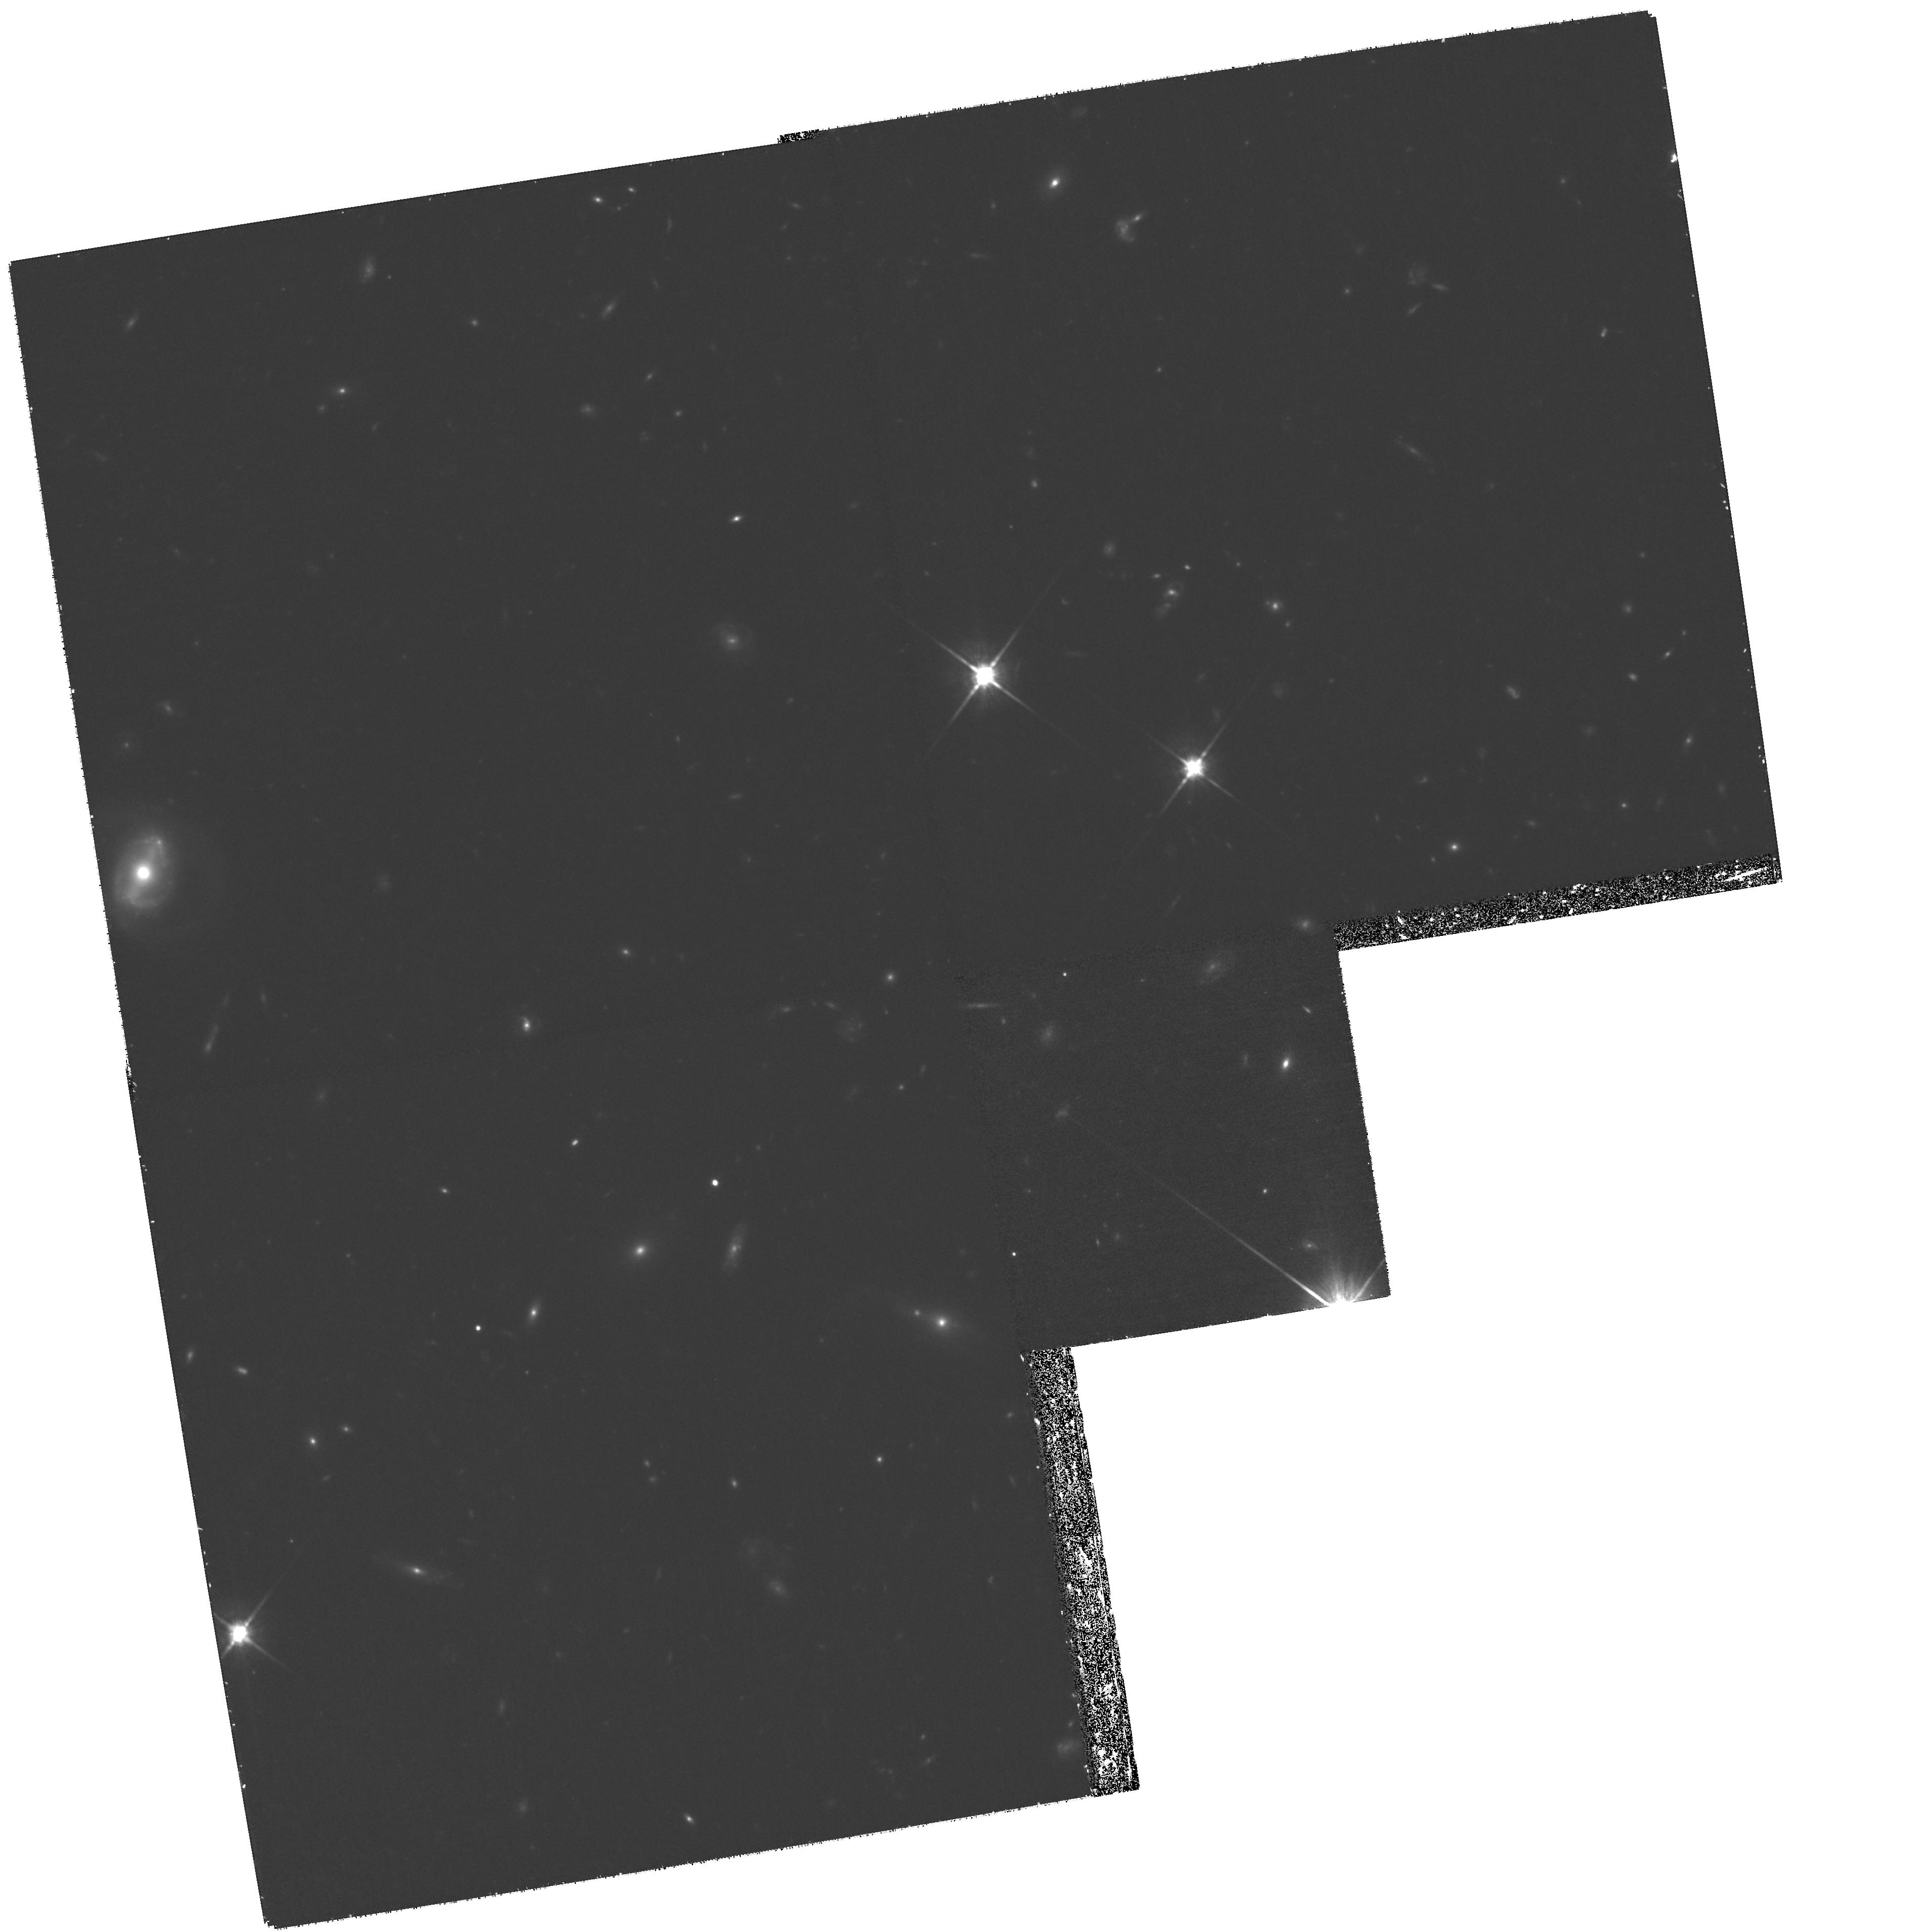
Target: LOCKMAN-B3. Instrument: WFPC2/PC. Filter: F814W. Exposure: 1.9 h. Observation ID: hst_11967_12_wfpc2_pc_f814w_ub9t12

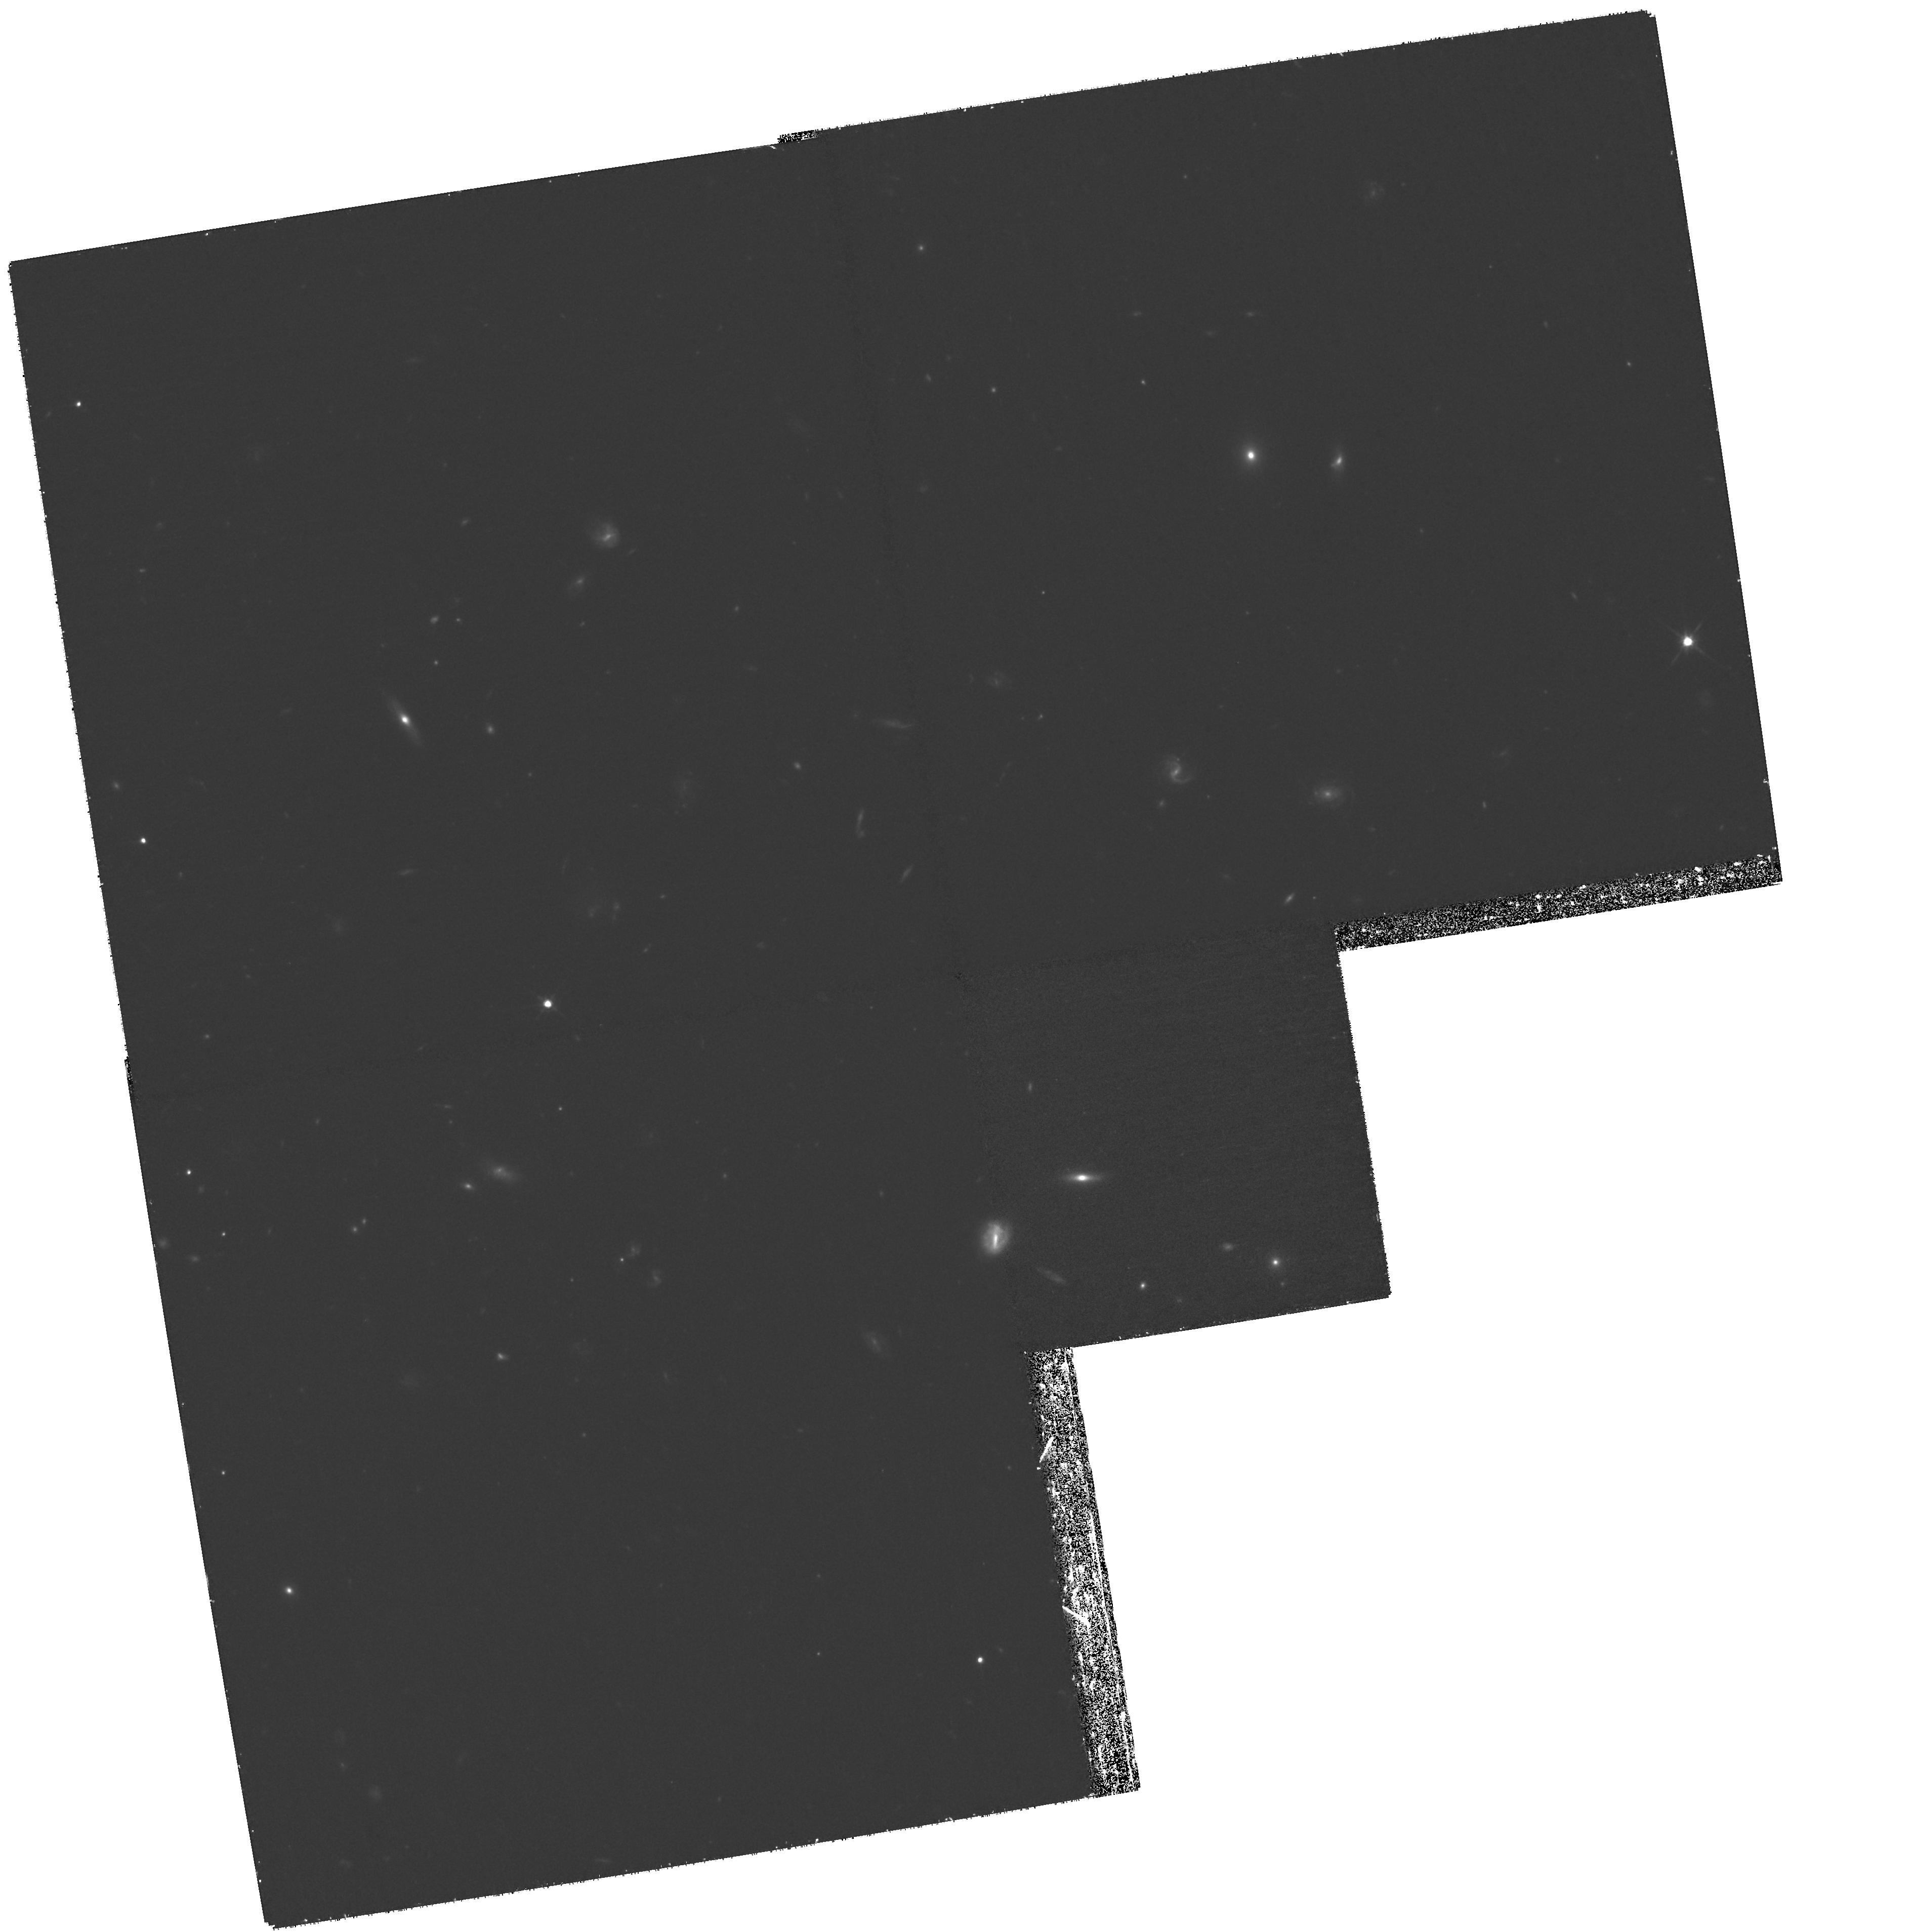
Target: LOCKMAN-D2. Instrument: WFPC2/PC. Filter: F814W. Exposure: 1.9 h. Observation ID: hst_11967_36_wfpc2_pc_f814w_ub9t36

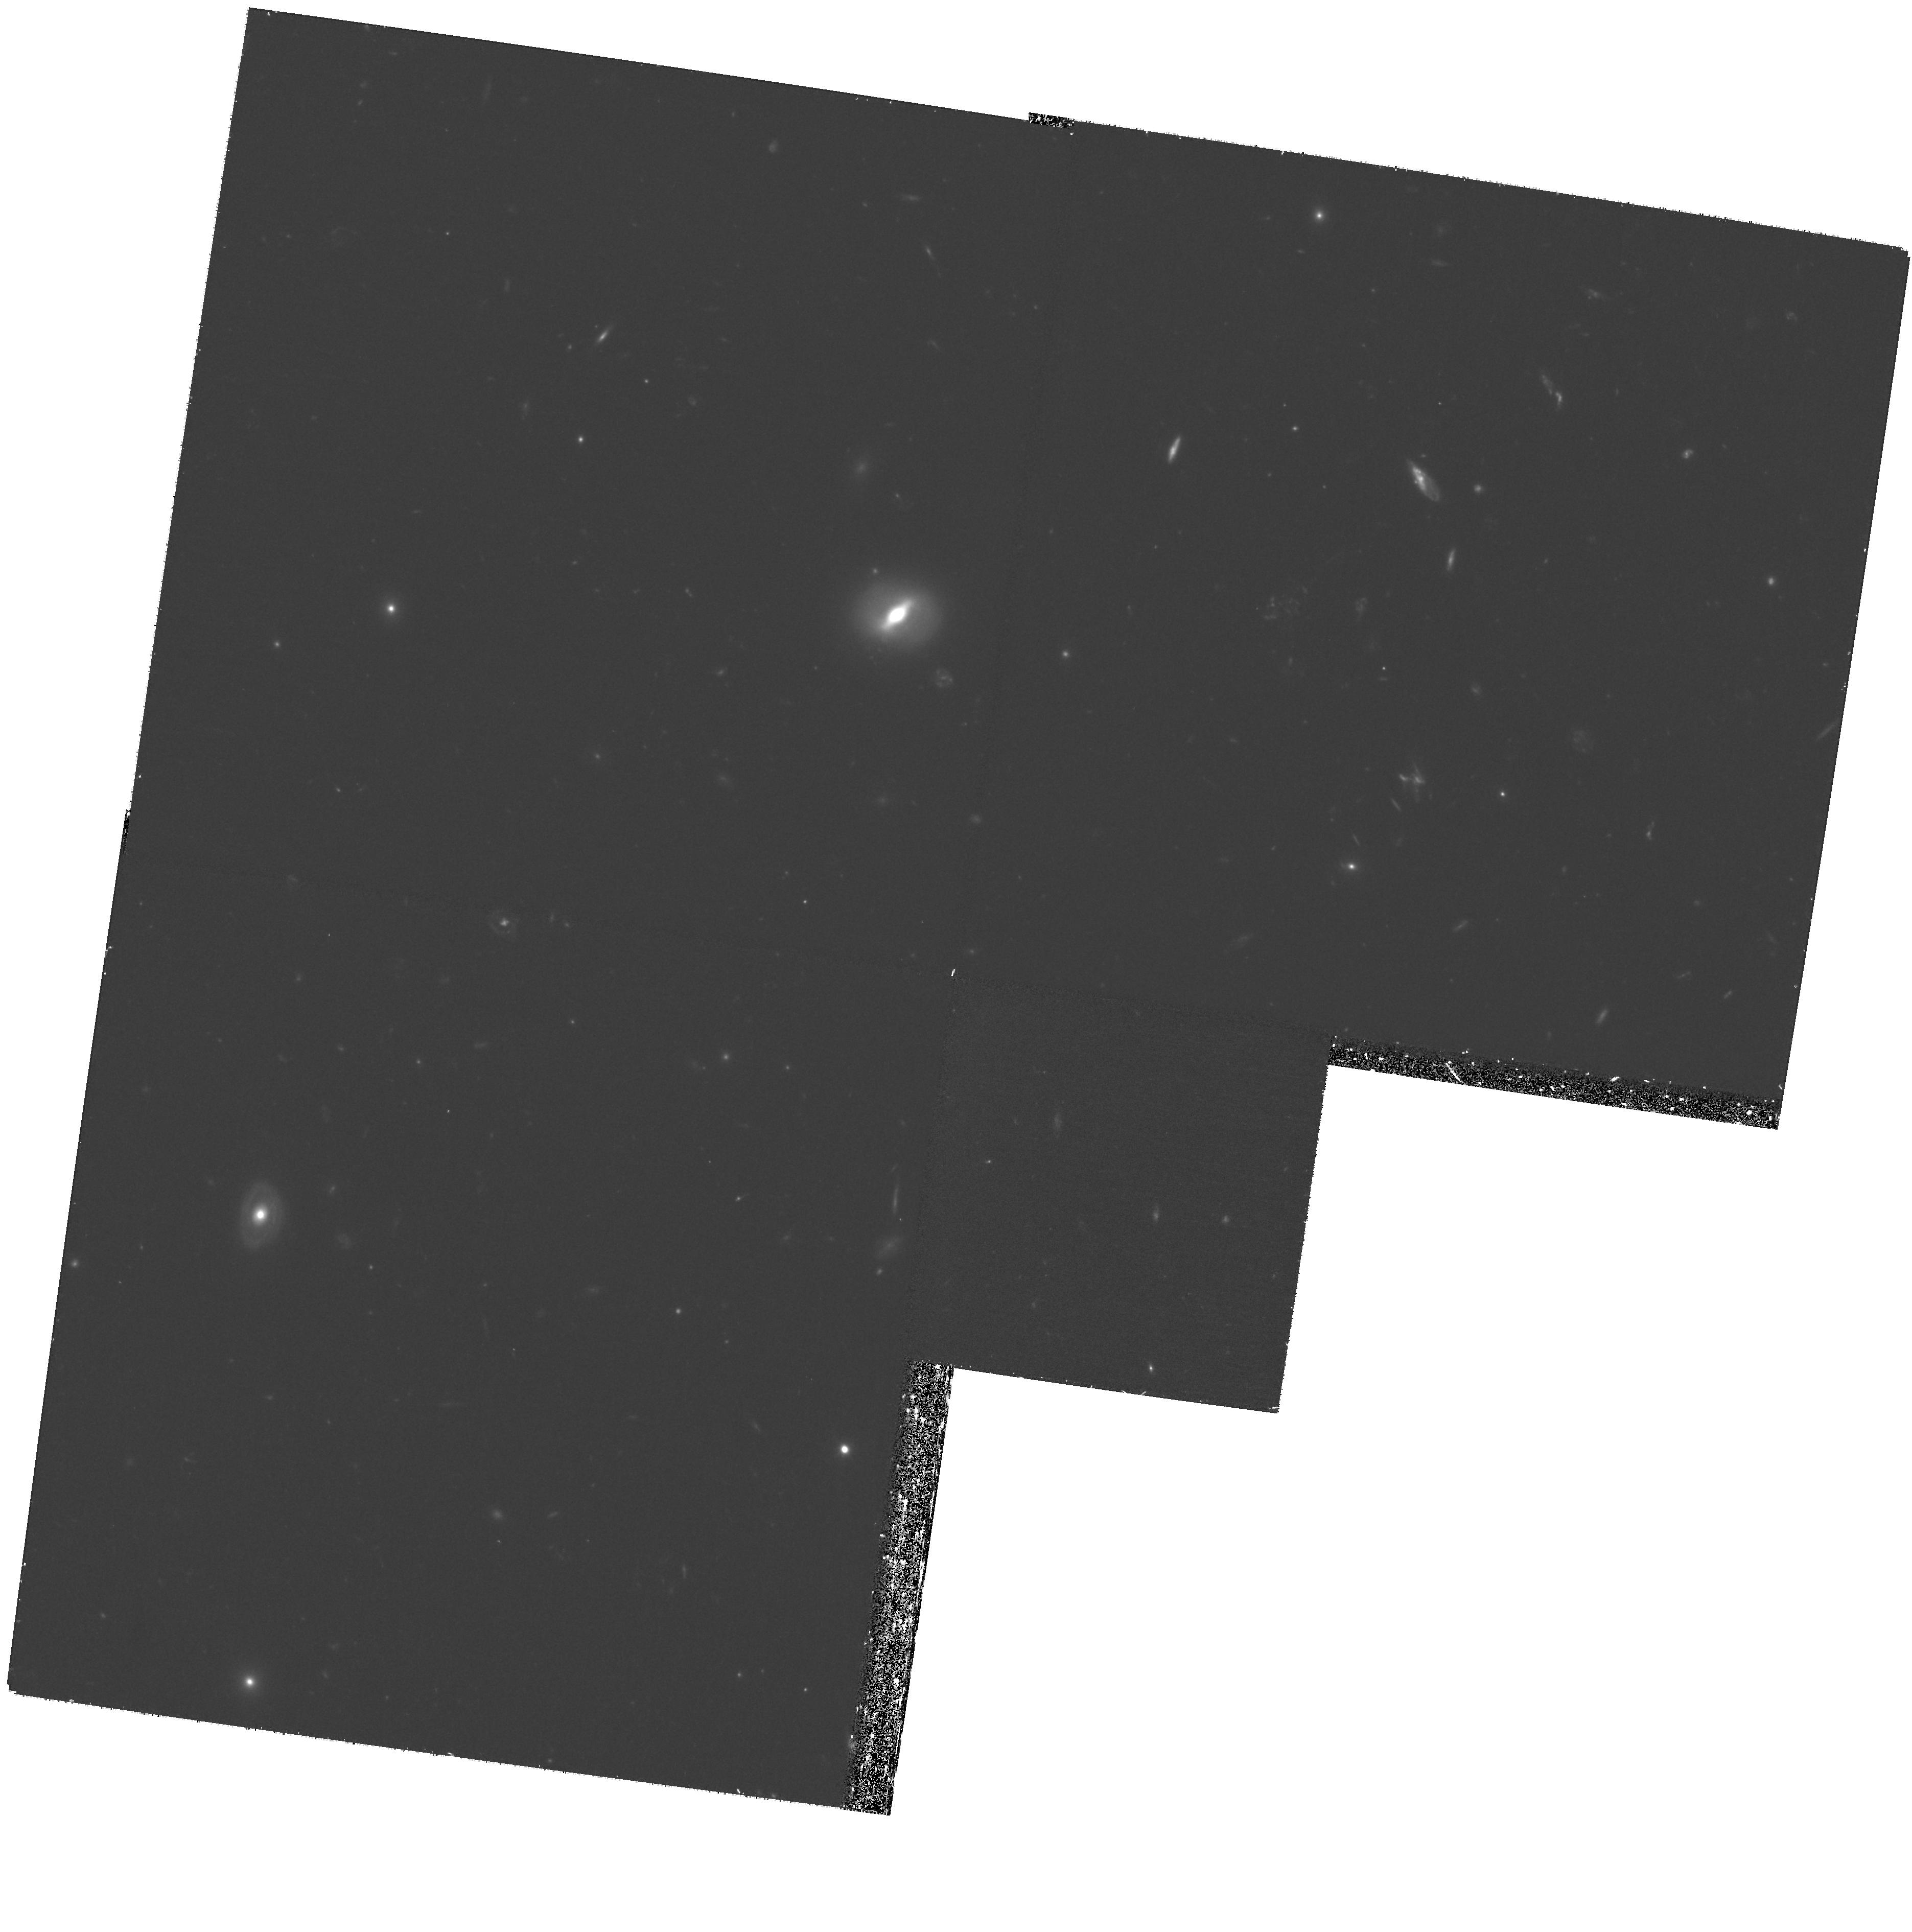
Target: LOCKMAN-E3. Instrument: WFPC2/PC. Filter: F606W. Exposure: 1.3 h. Observation ID: hst_11967_49_wfpc2_pc_f606w_ub9t49

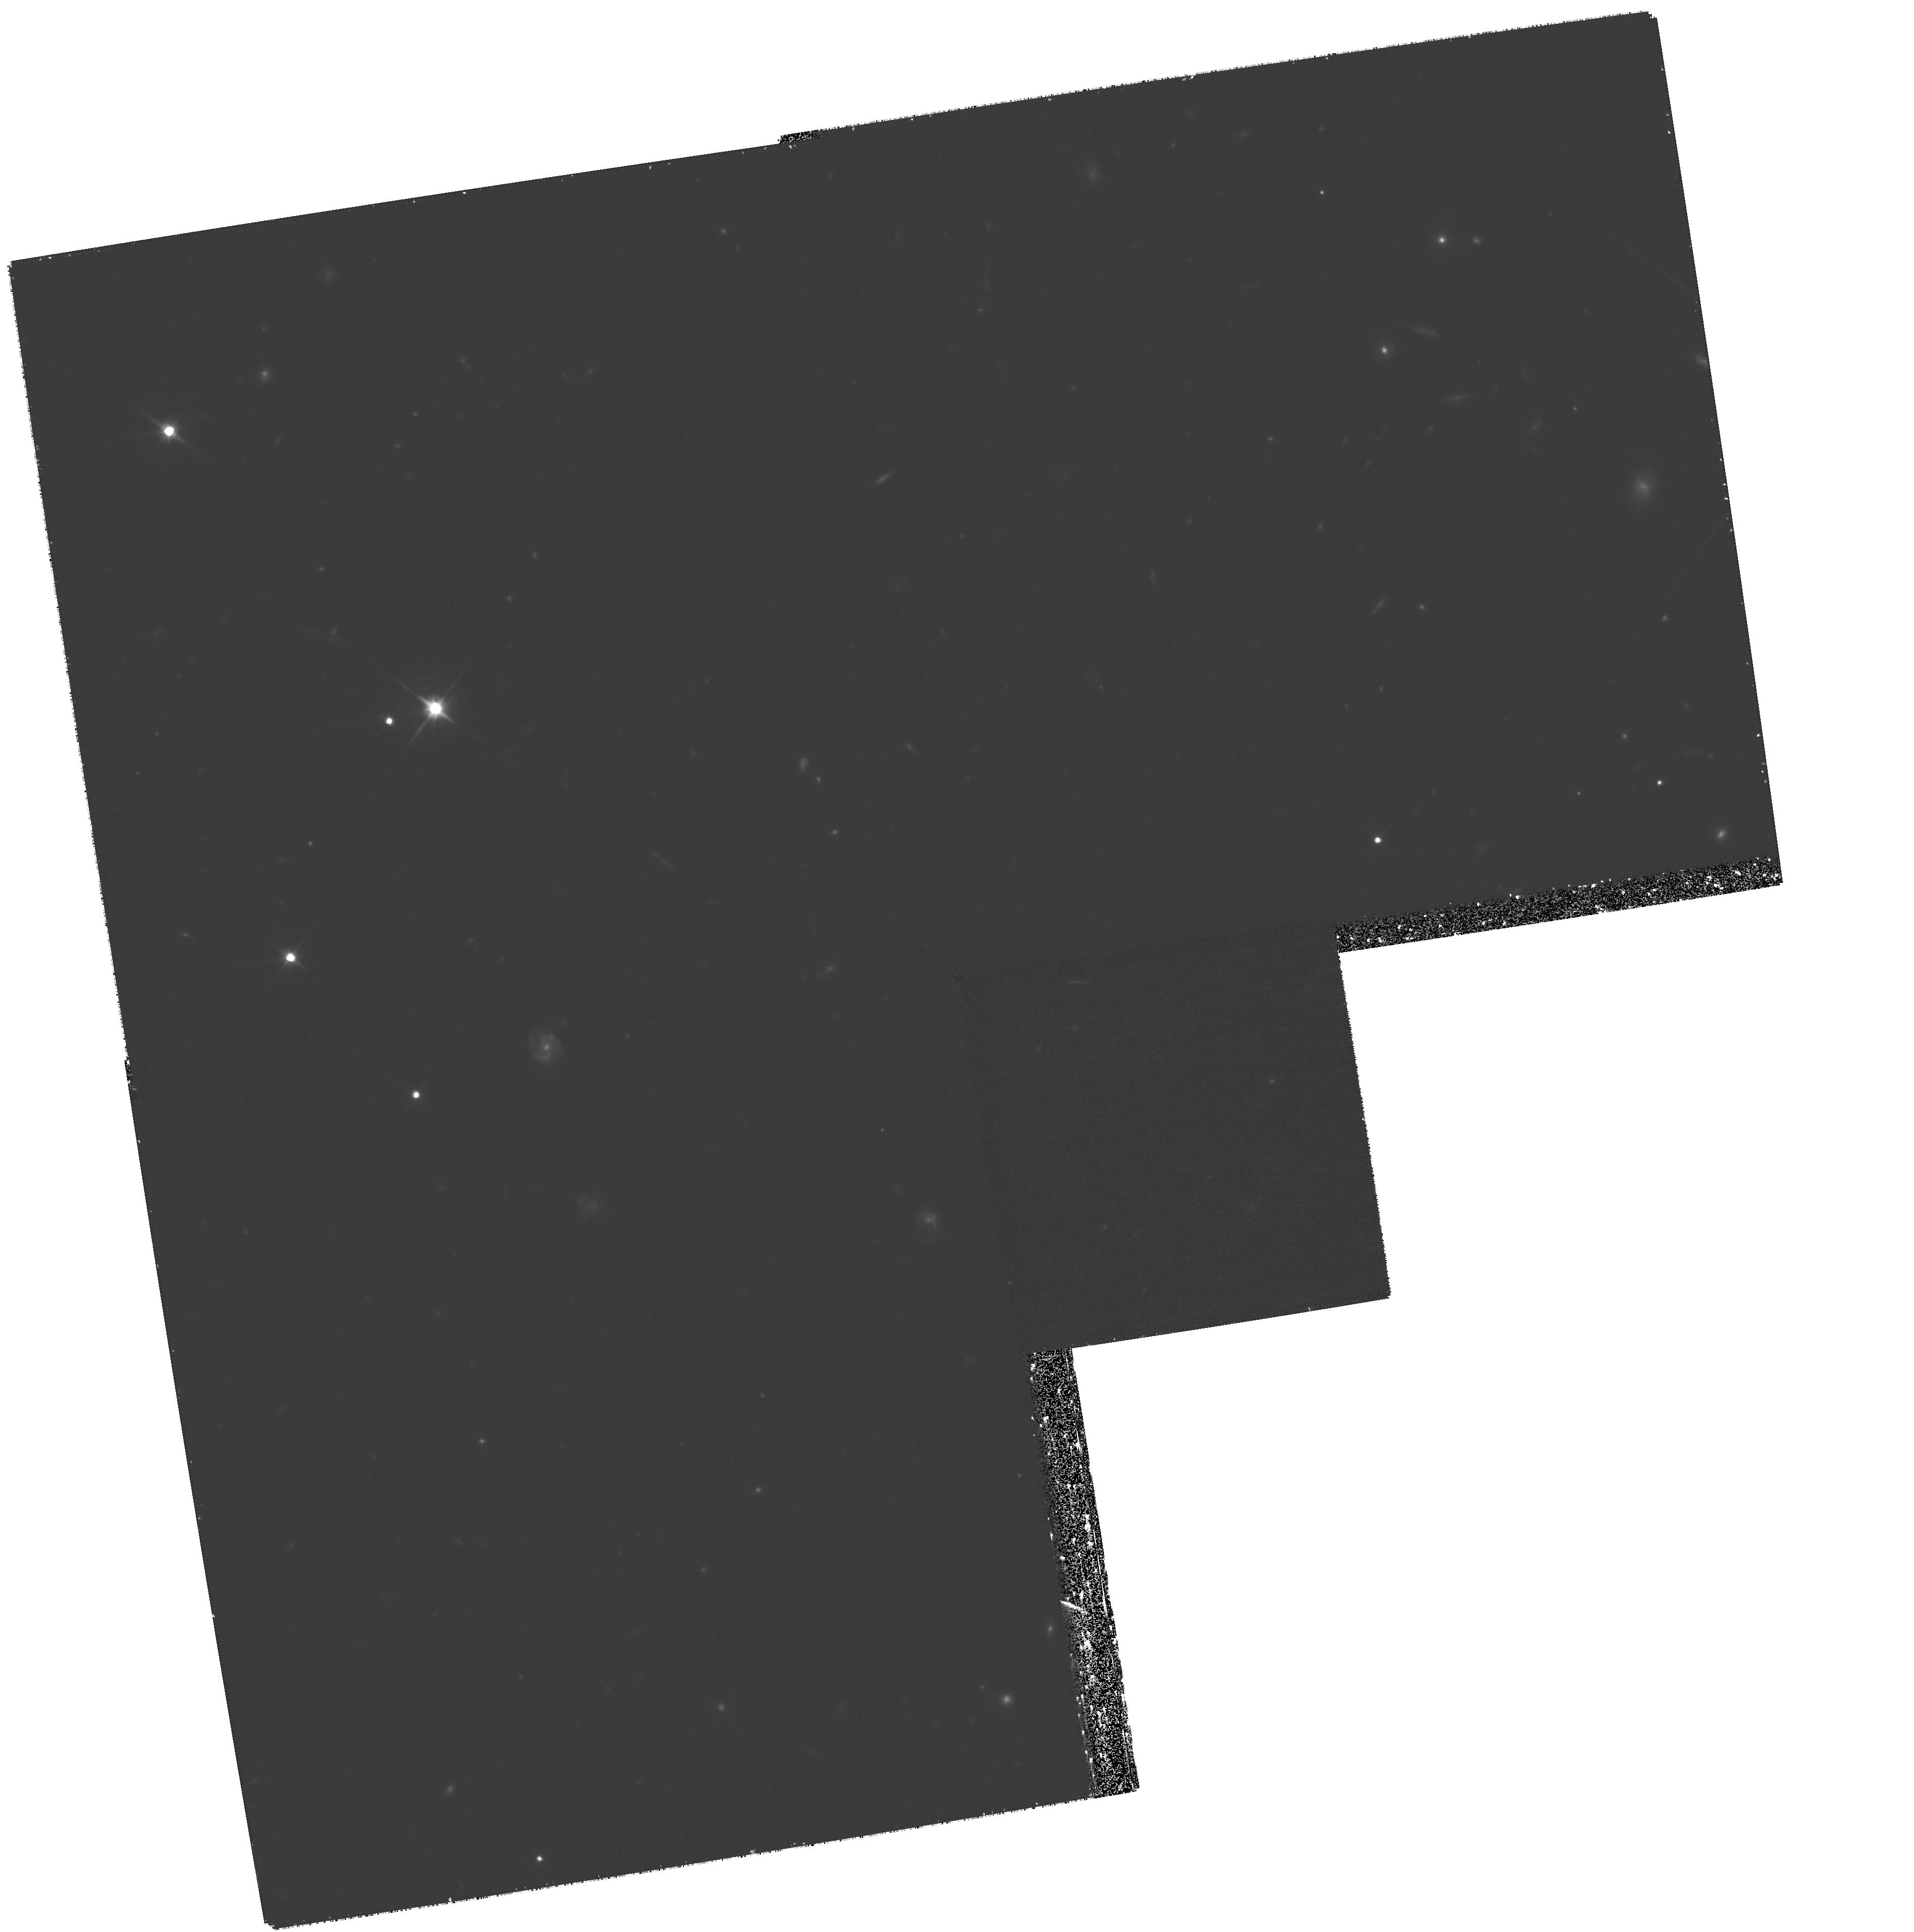
Target: LOCKMAN-B5. Instrument: WFPC2/PC. Filter: F814W. Exposure: 1.9 h. Observation ID: hst_11967_16_wfpc2_pc_f814w_ub9t16

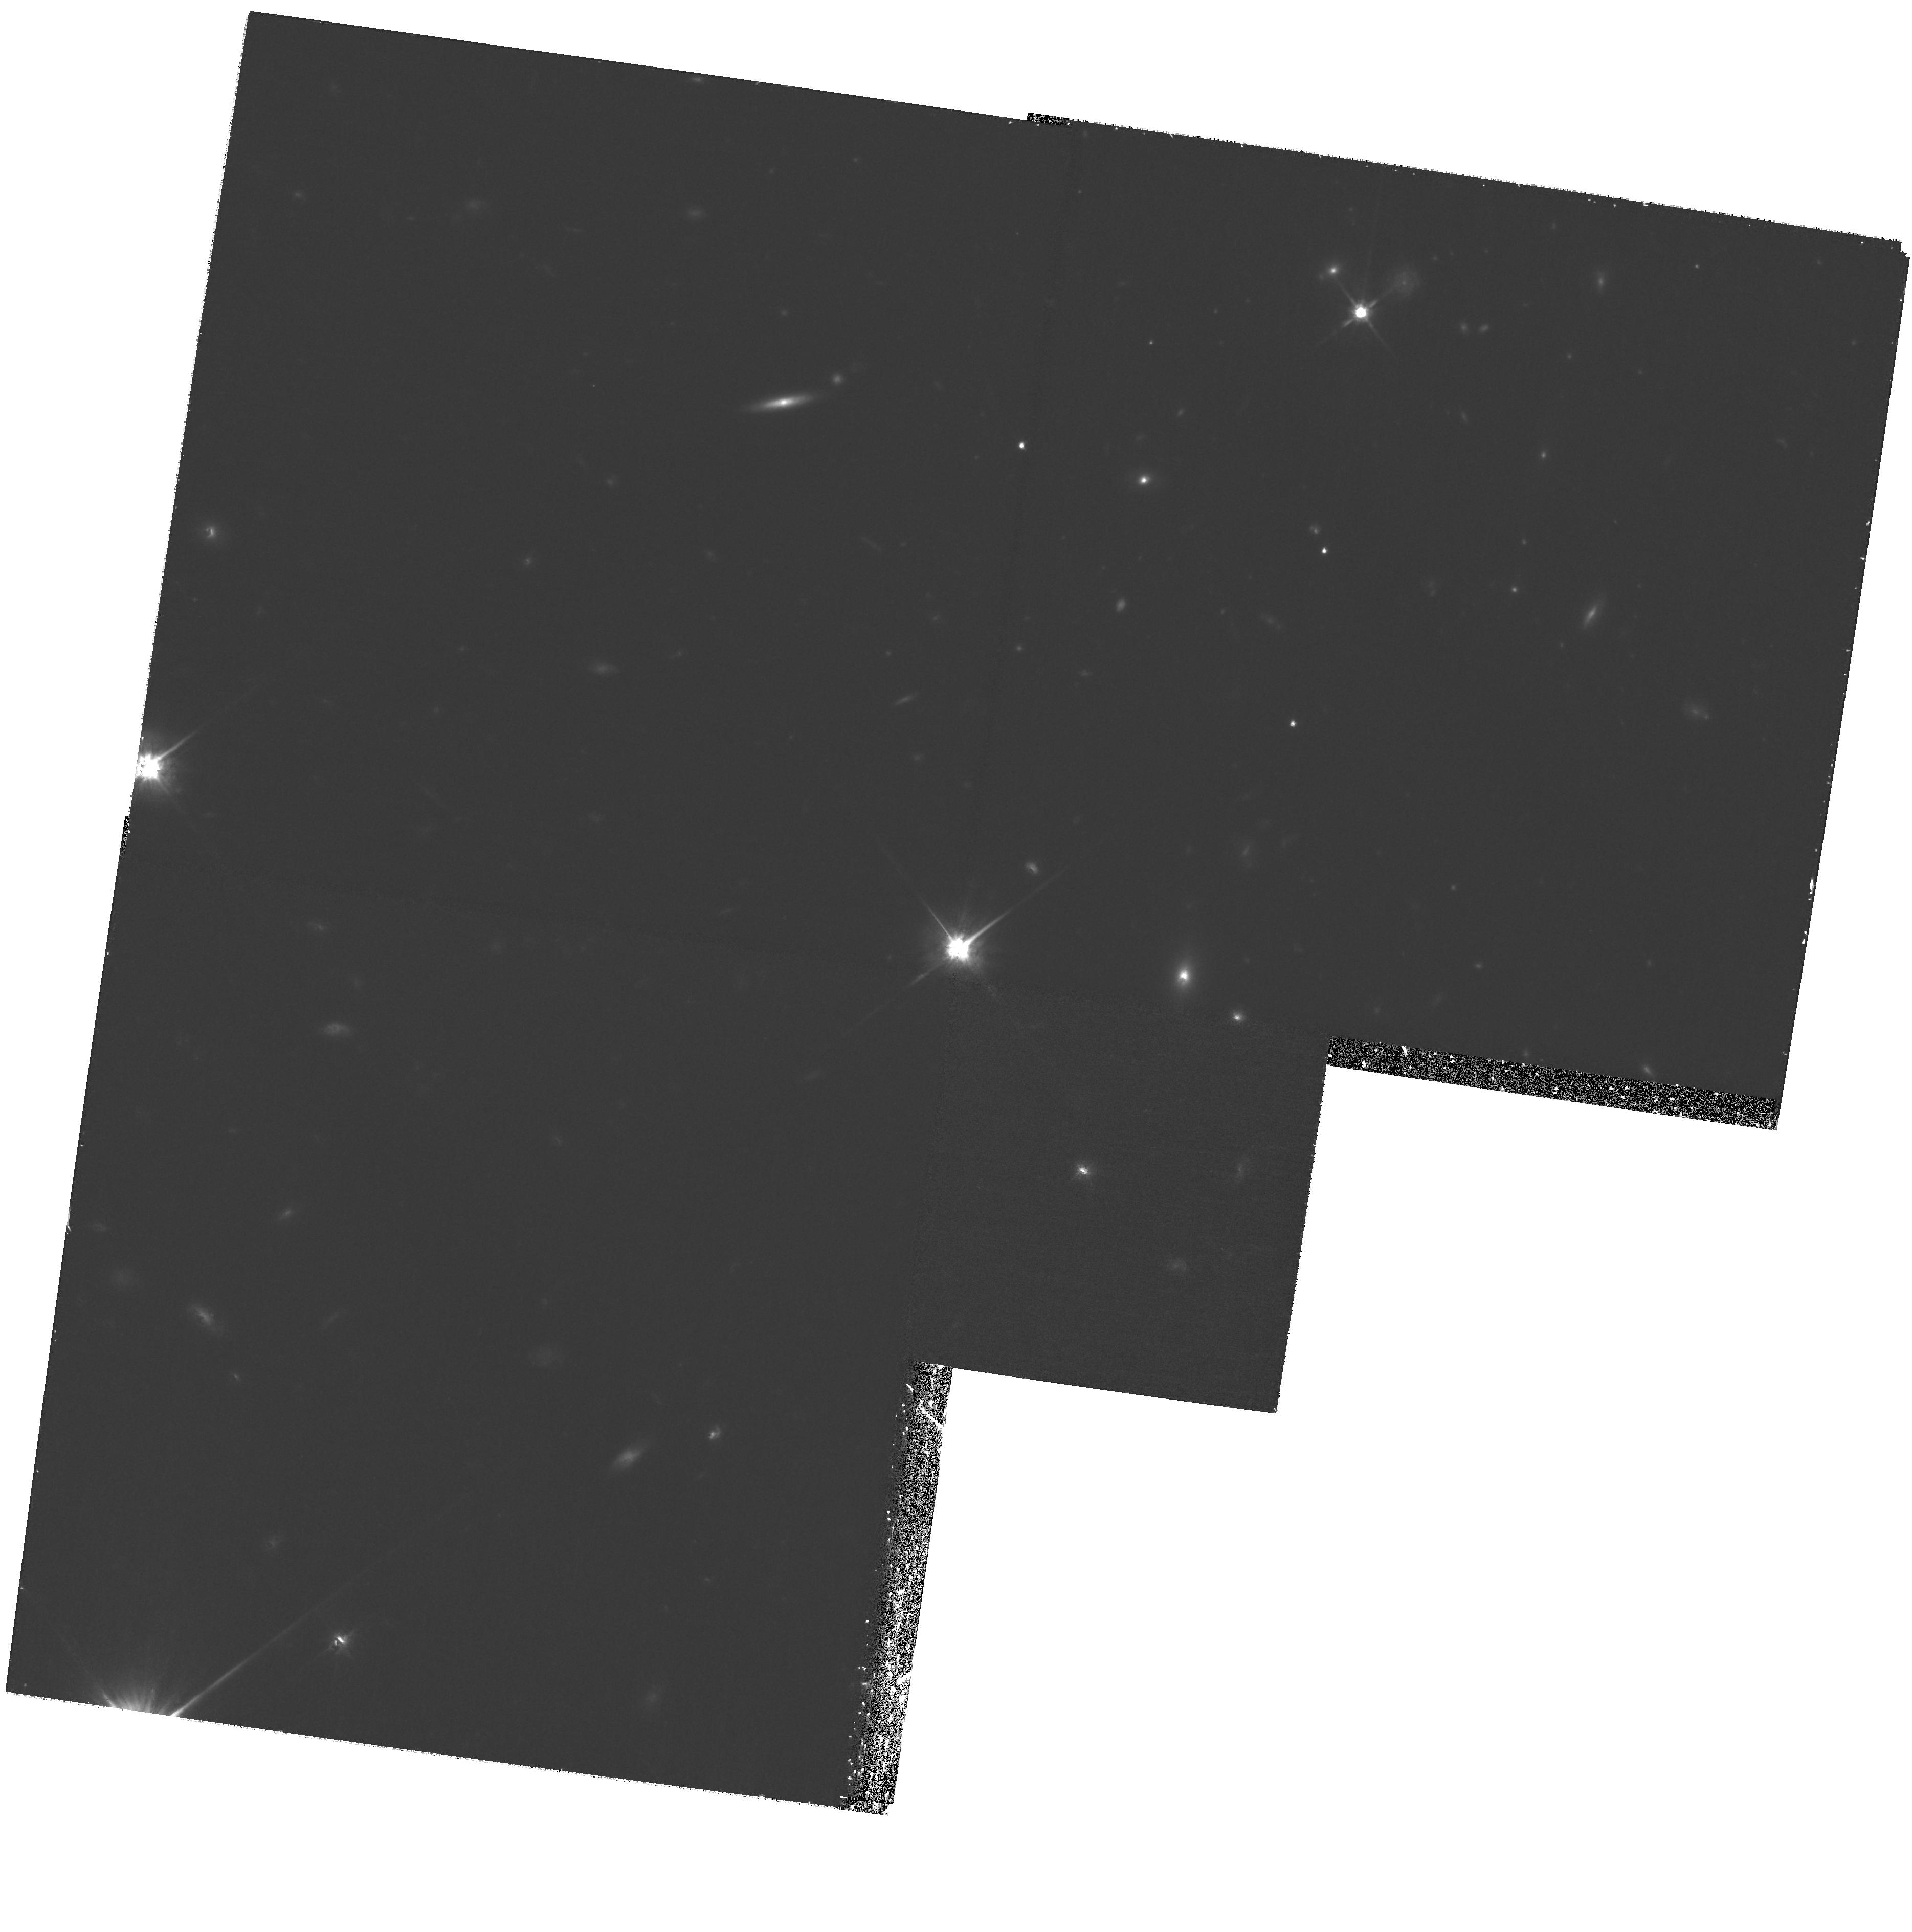
Target: LOCKMAN-C4. Instrument: WFPC2/PC. Filter: F814W. Exposure: 1.9 h. Observation ID: hst_11967_26_wfpc2_pc_f814w_ub9t26

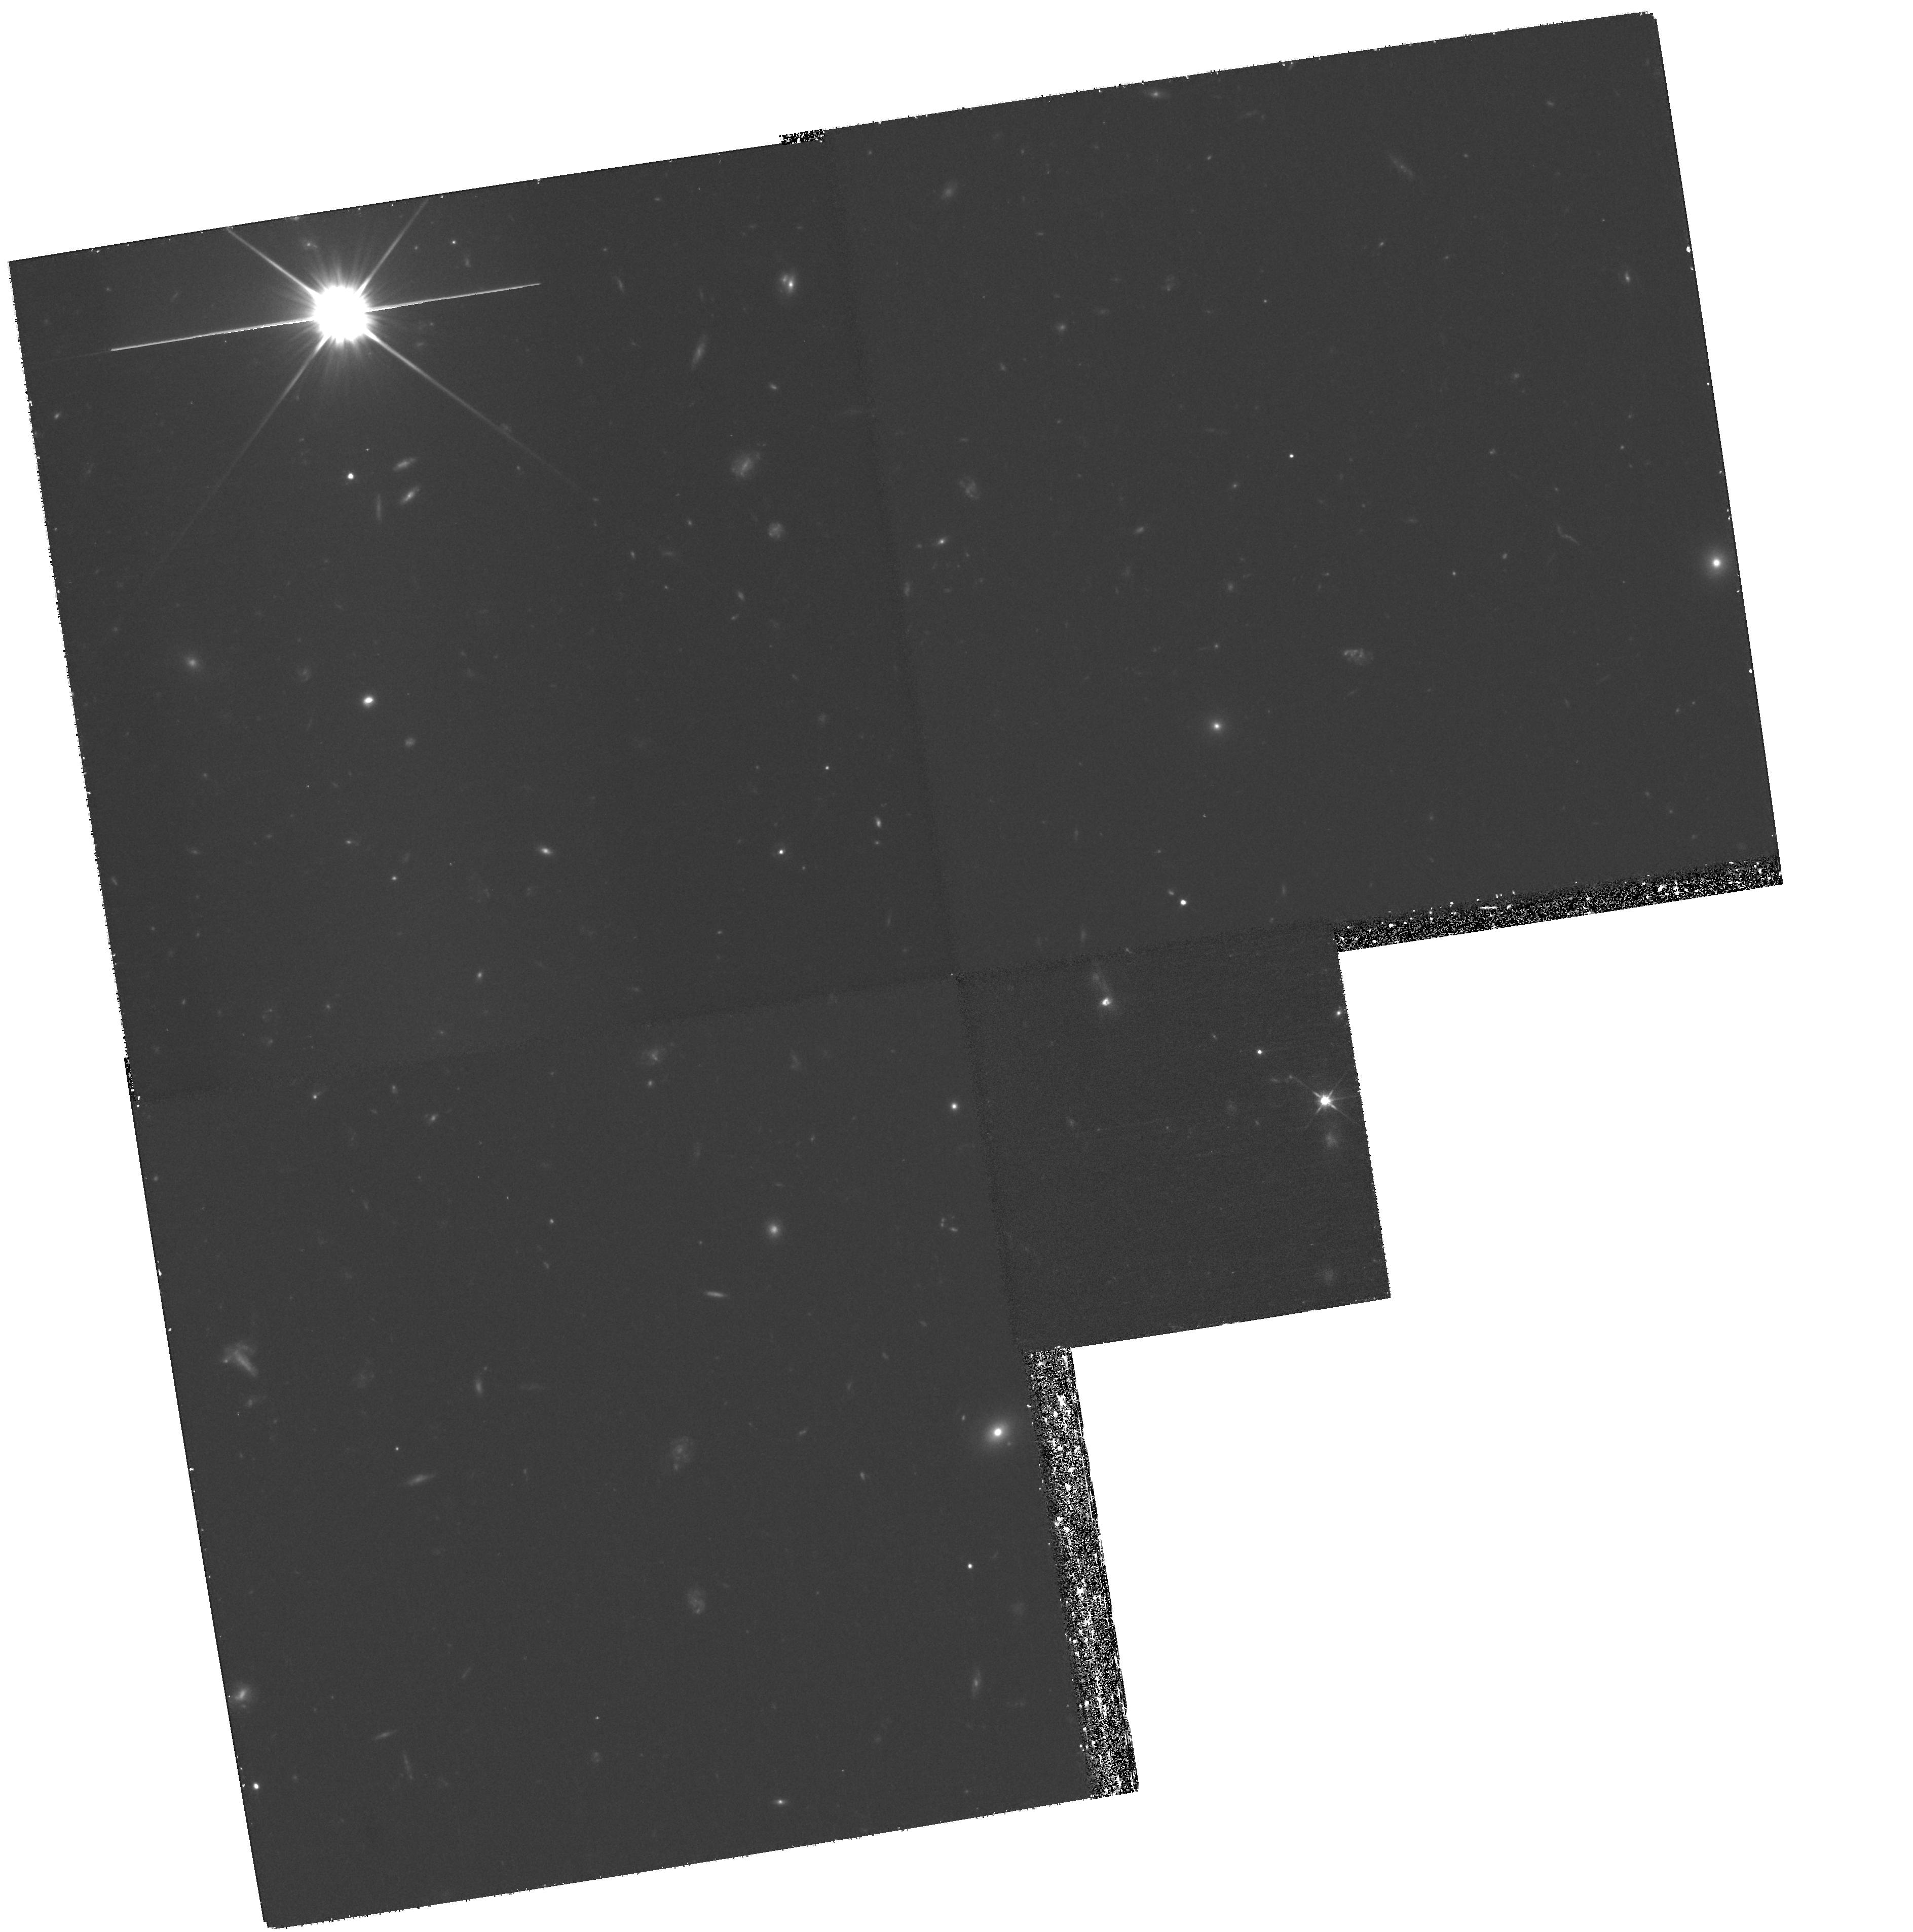
Target: LOCKMAN-B4. Instrument: WFPC2/PC. Filter: F606W. Exposure: 1.3 h. Observation ID: hst_11967_13_wfpc2_pc_f606w_ub9t13

WFPC2 Imaging of the Lockman Hole (PI: Somerville, Rachel S.)

In order to understand galaxy evolution and constrain theoretical models, we require both multiwavelength photometry (to robustly determine physical parameters such as star formation rates and stellar masses) and detailed morphological information. Galaxy morphology encodes crucial information about galaxy formation history and the physical processes that trigger star formation and AGN activity, and high-resolution imaging for large samples of galaxies is currently only obtainable with HST. The Lockman Hole has been the target of extensive multi-wavelength observations from the X-ray to the radio, and will be the target of the deepest wide-area blankfield thermal IR observations with Herschel, but currently lacks comprehensive HST imaging. We propose to obtain WFPC2 imaging of ~500 arcmin2 of the central region of the Lockman Hole in F606W and F814W, to a depth of V606~26.8 and I814~26. This imaging is crucial in order to characterize the sources detected at other wavelengths.